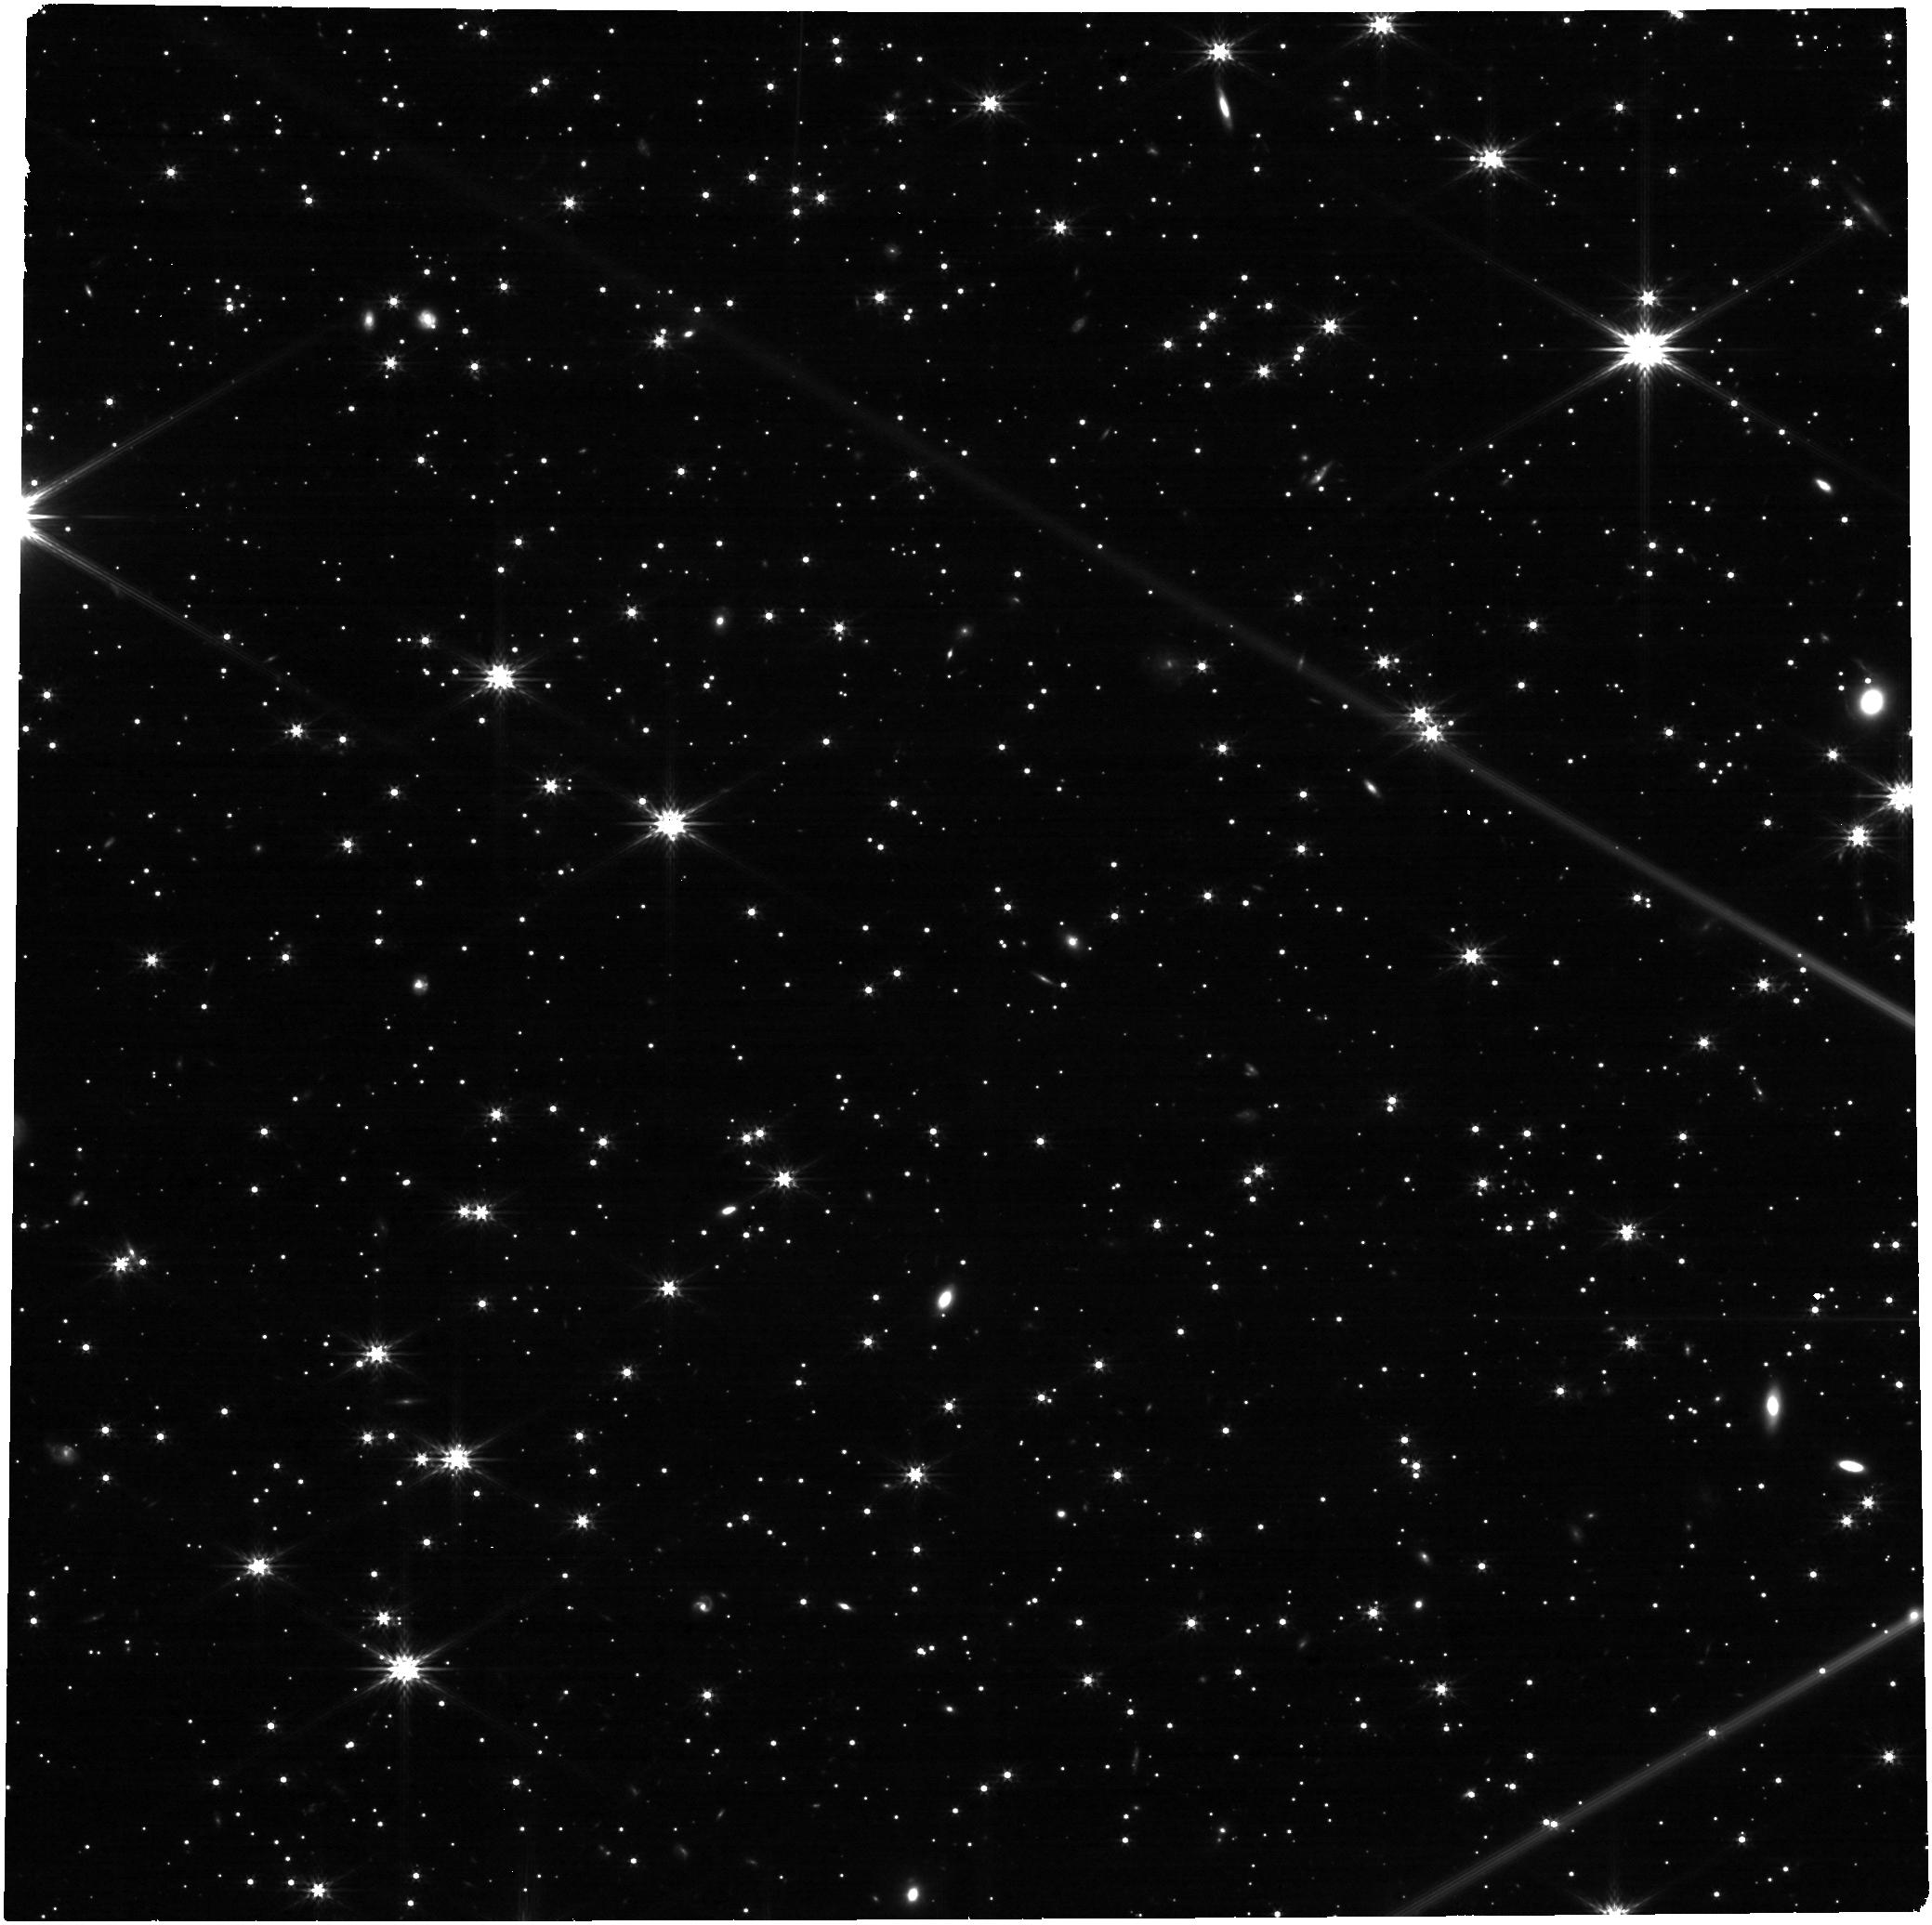
Target: LAWD-66-SOURCE. Instrument: NIRCAM. Filter: F277W. Exposure: 21 min. Observation ID: jw06584-o005_t001_nircam_clear-f277w

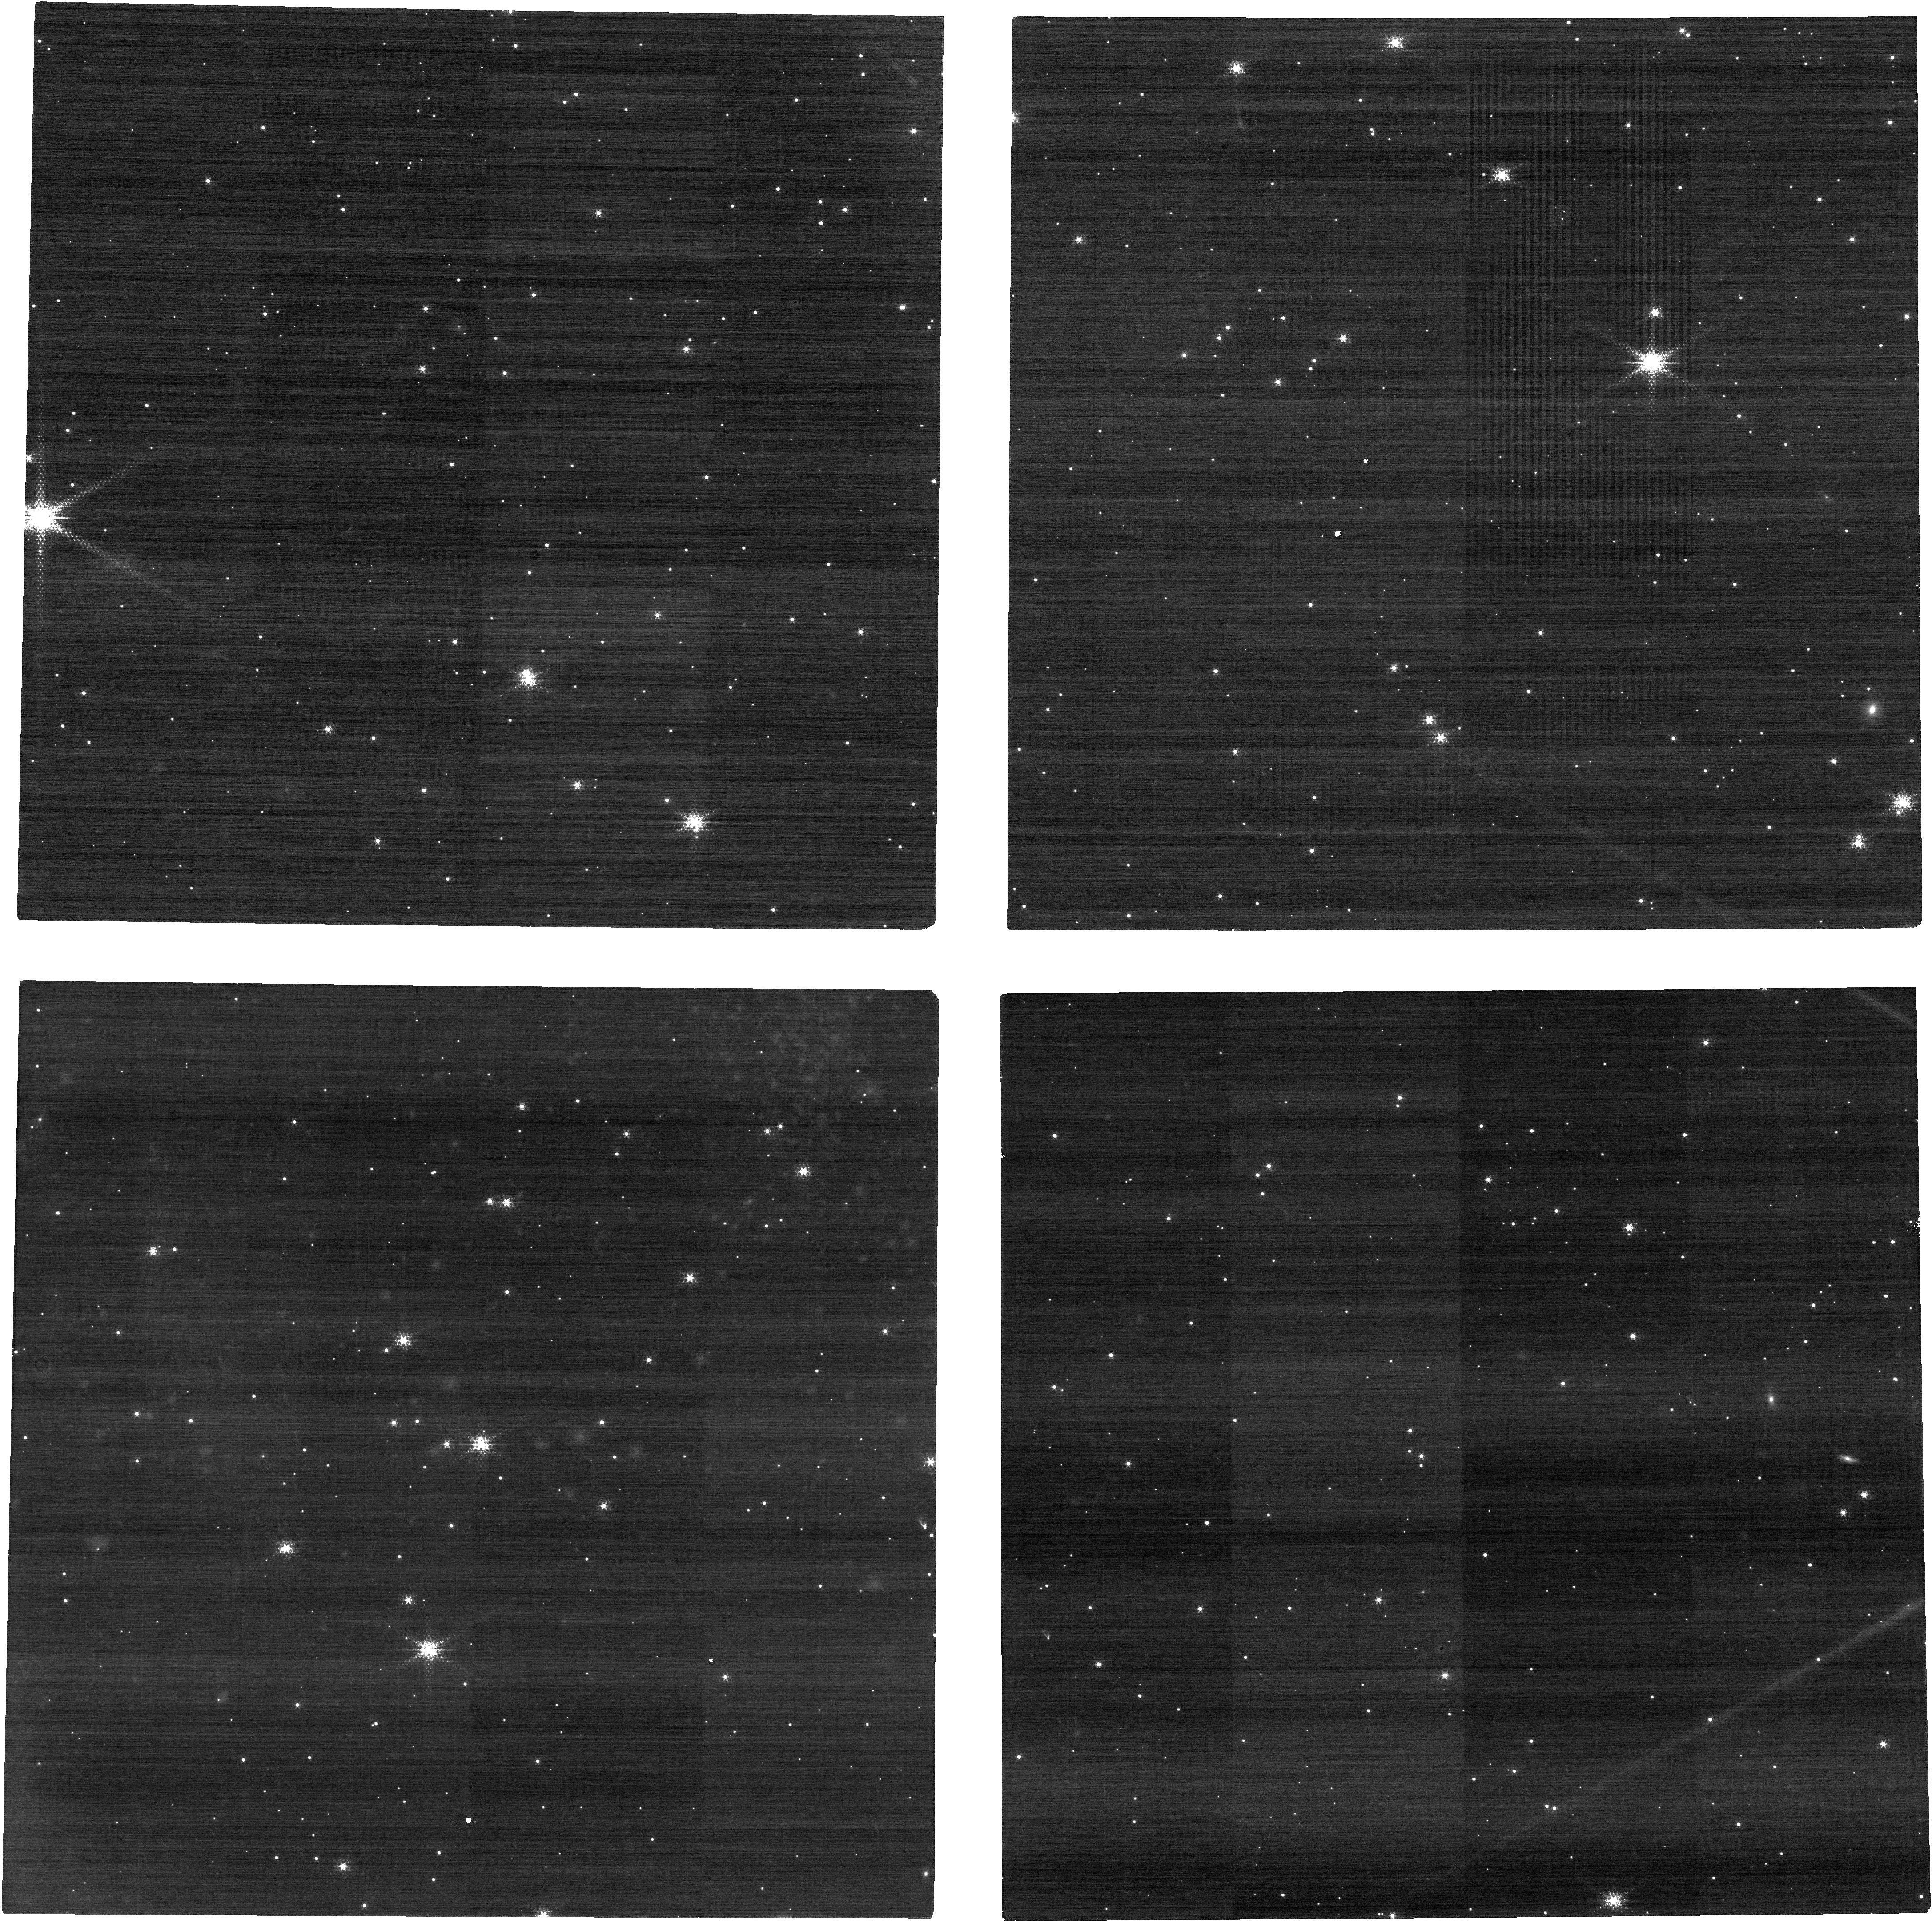
Target: LAWD-66-SOURCE. Instrument: NIRCAM. Filter: F150W2+F164N. Exposure: 21 min. Observation ID: jw06584-o005_t001_nircam_f150w2-f164n

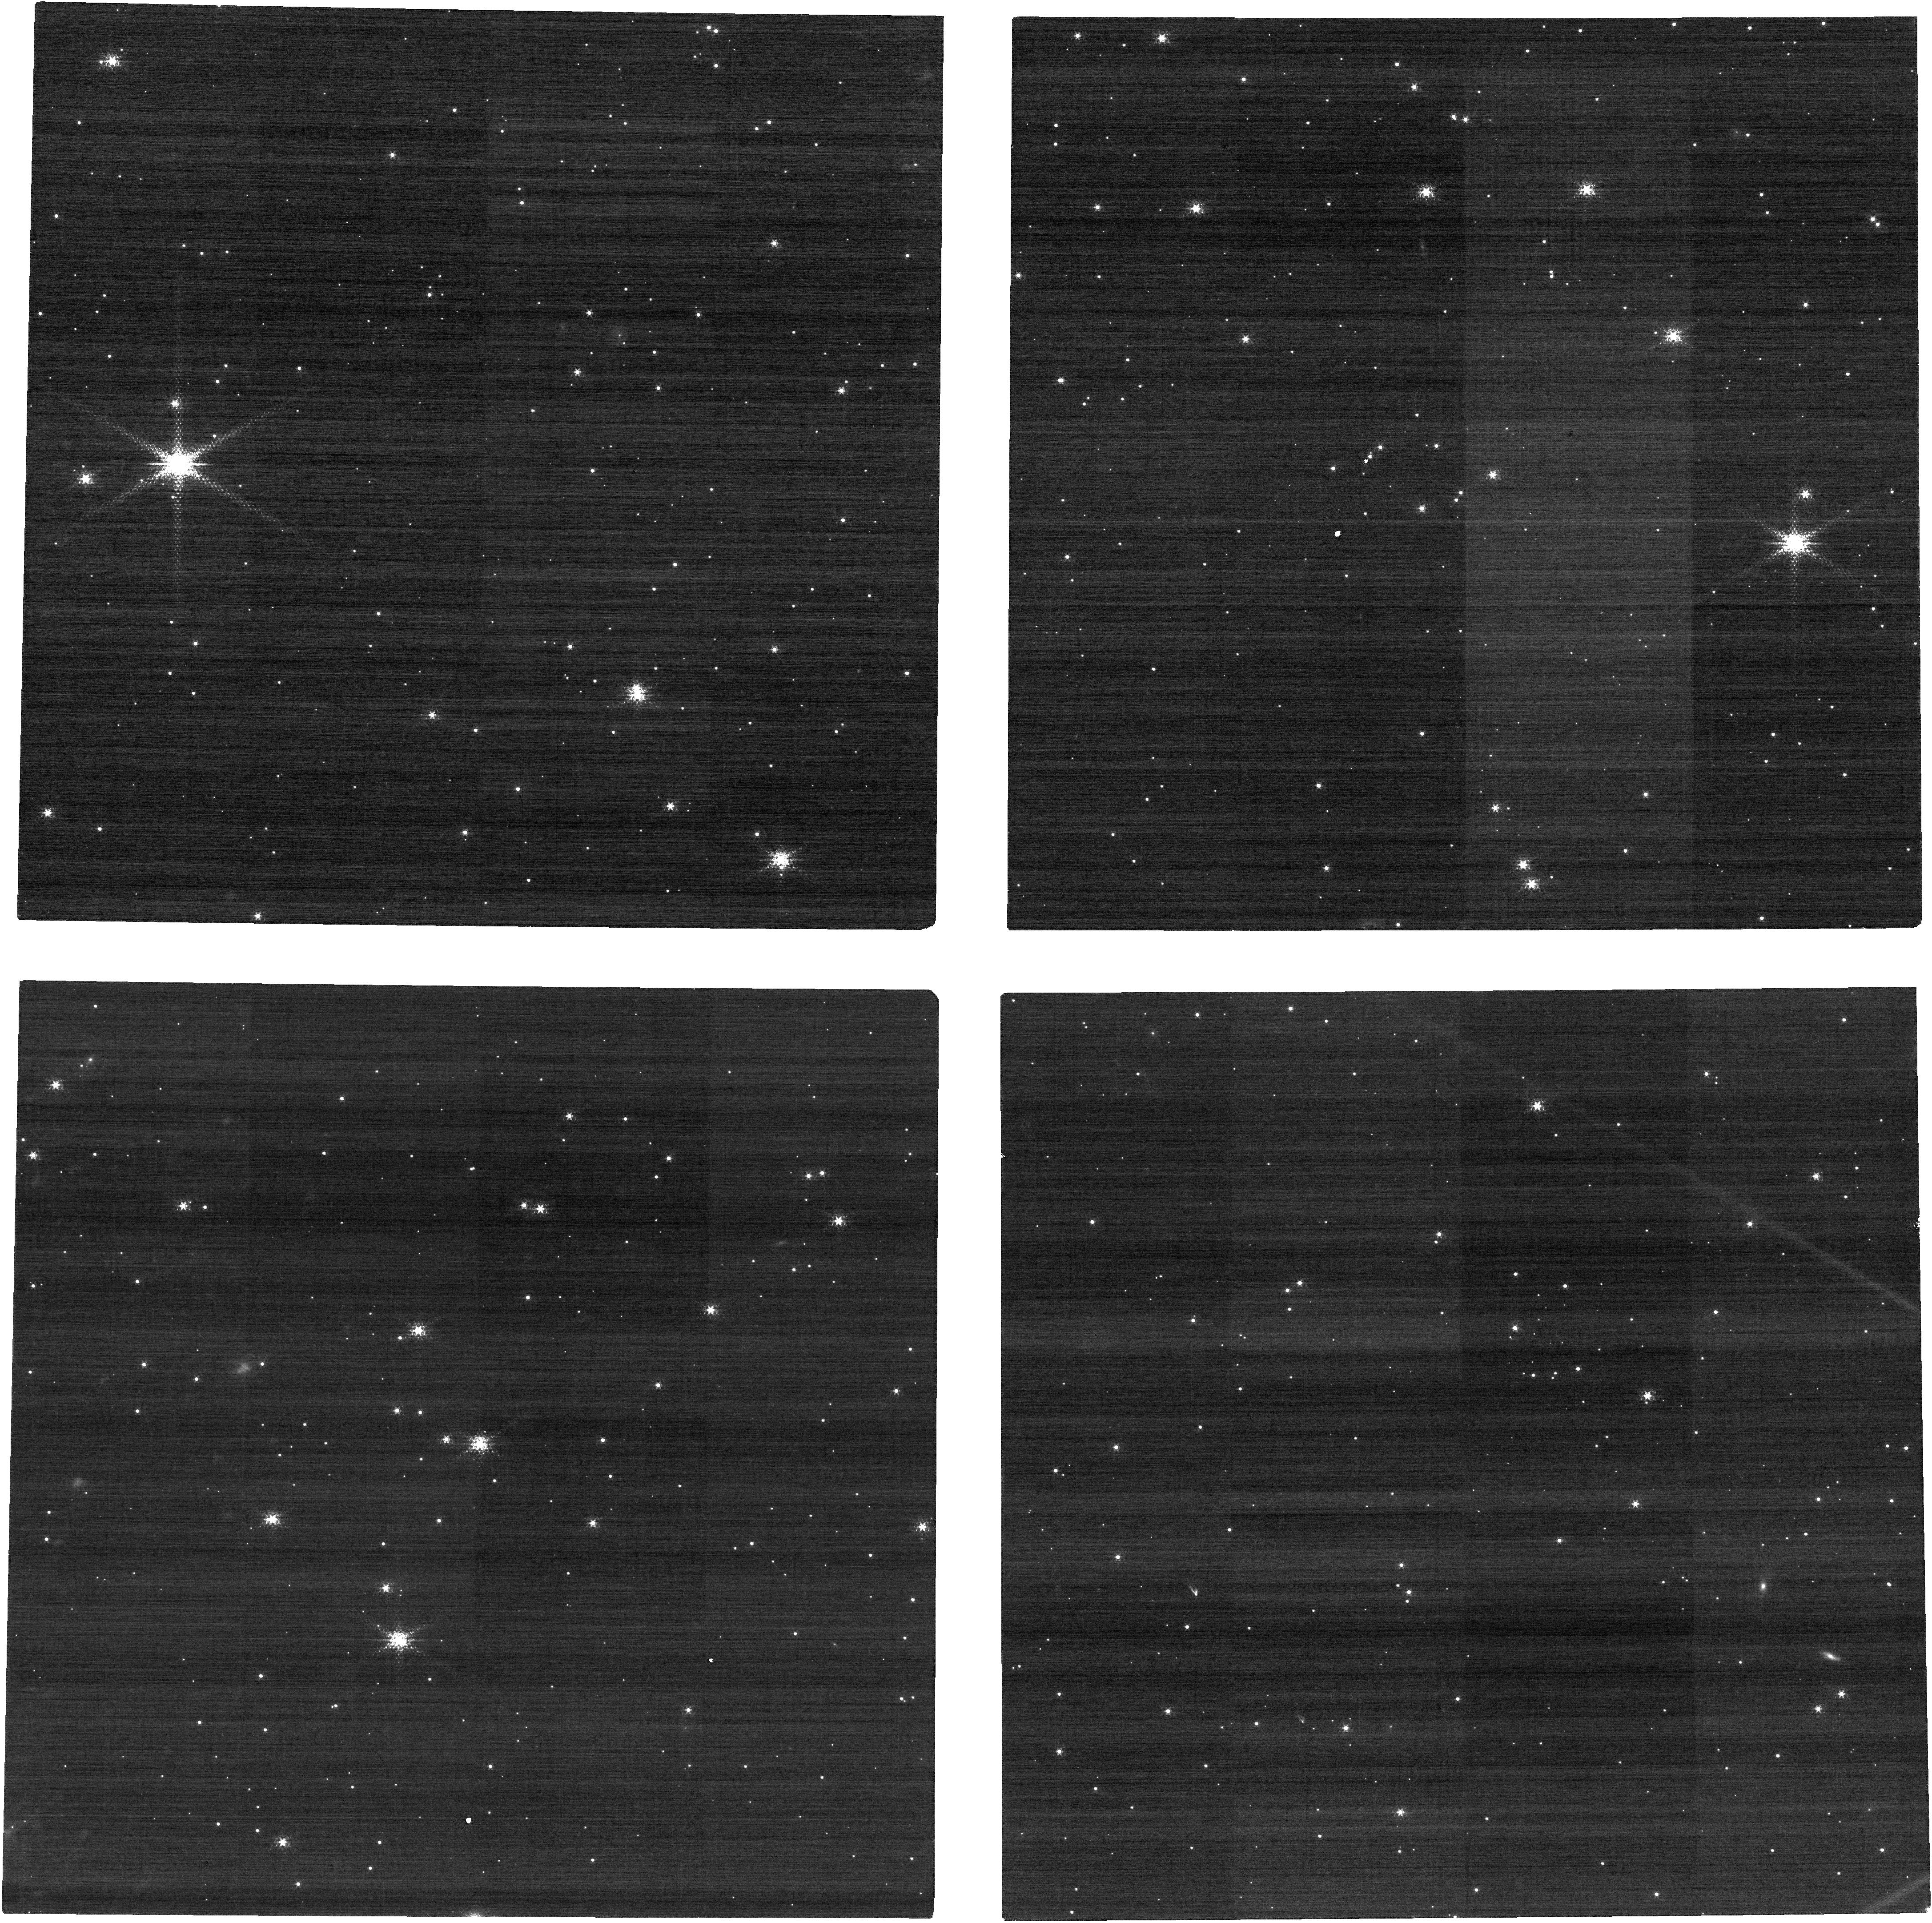
Target: LAWD-66-SOURCE. Instrument: NIRCAM. Filter: F150W2+F164N. Exposure: 21 min. Observation ID: jw06584-o003_t001_nircam_f150w2-f164n

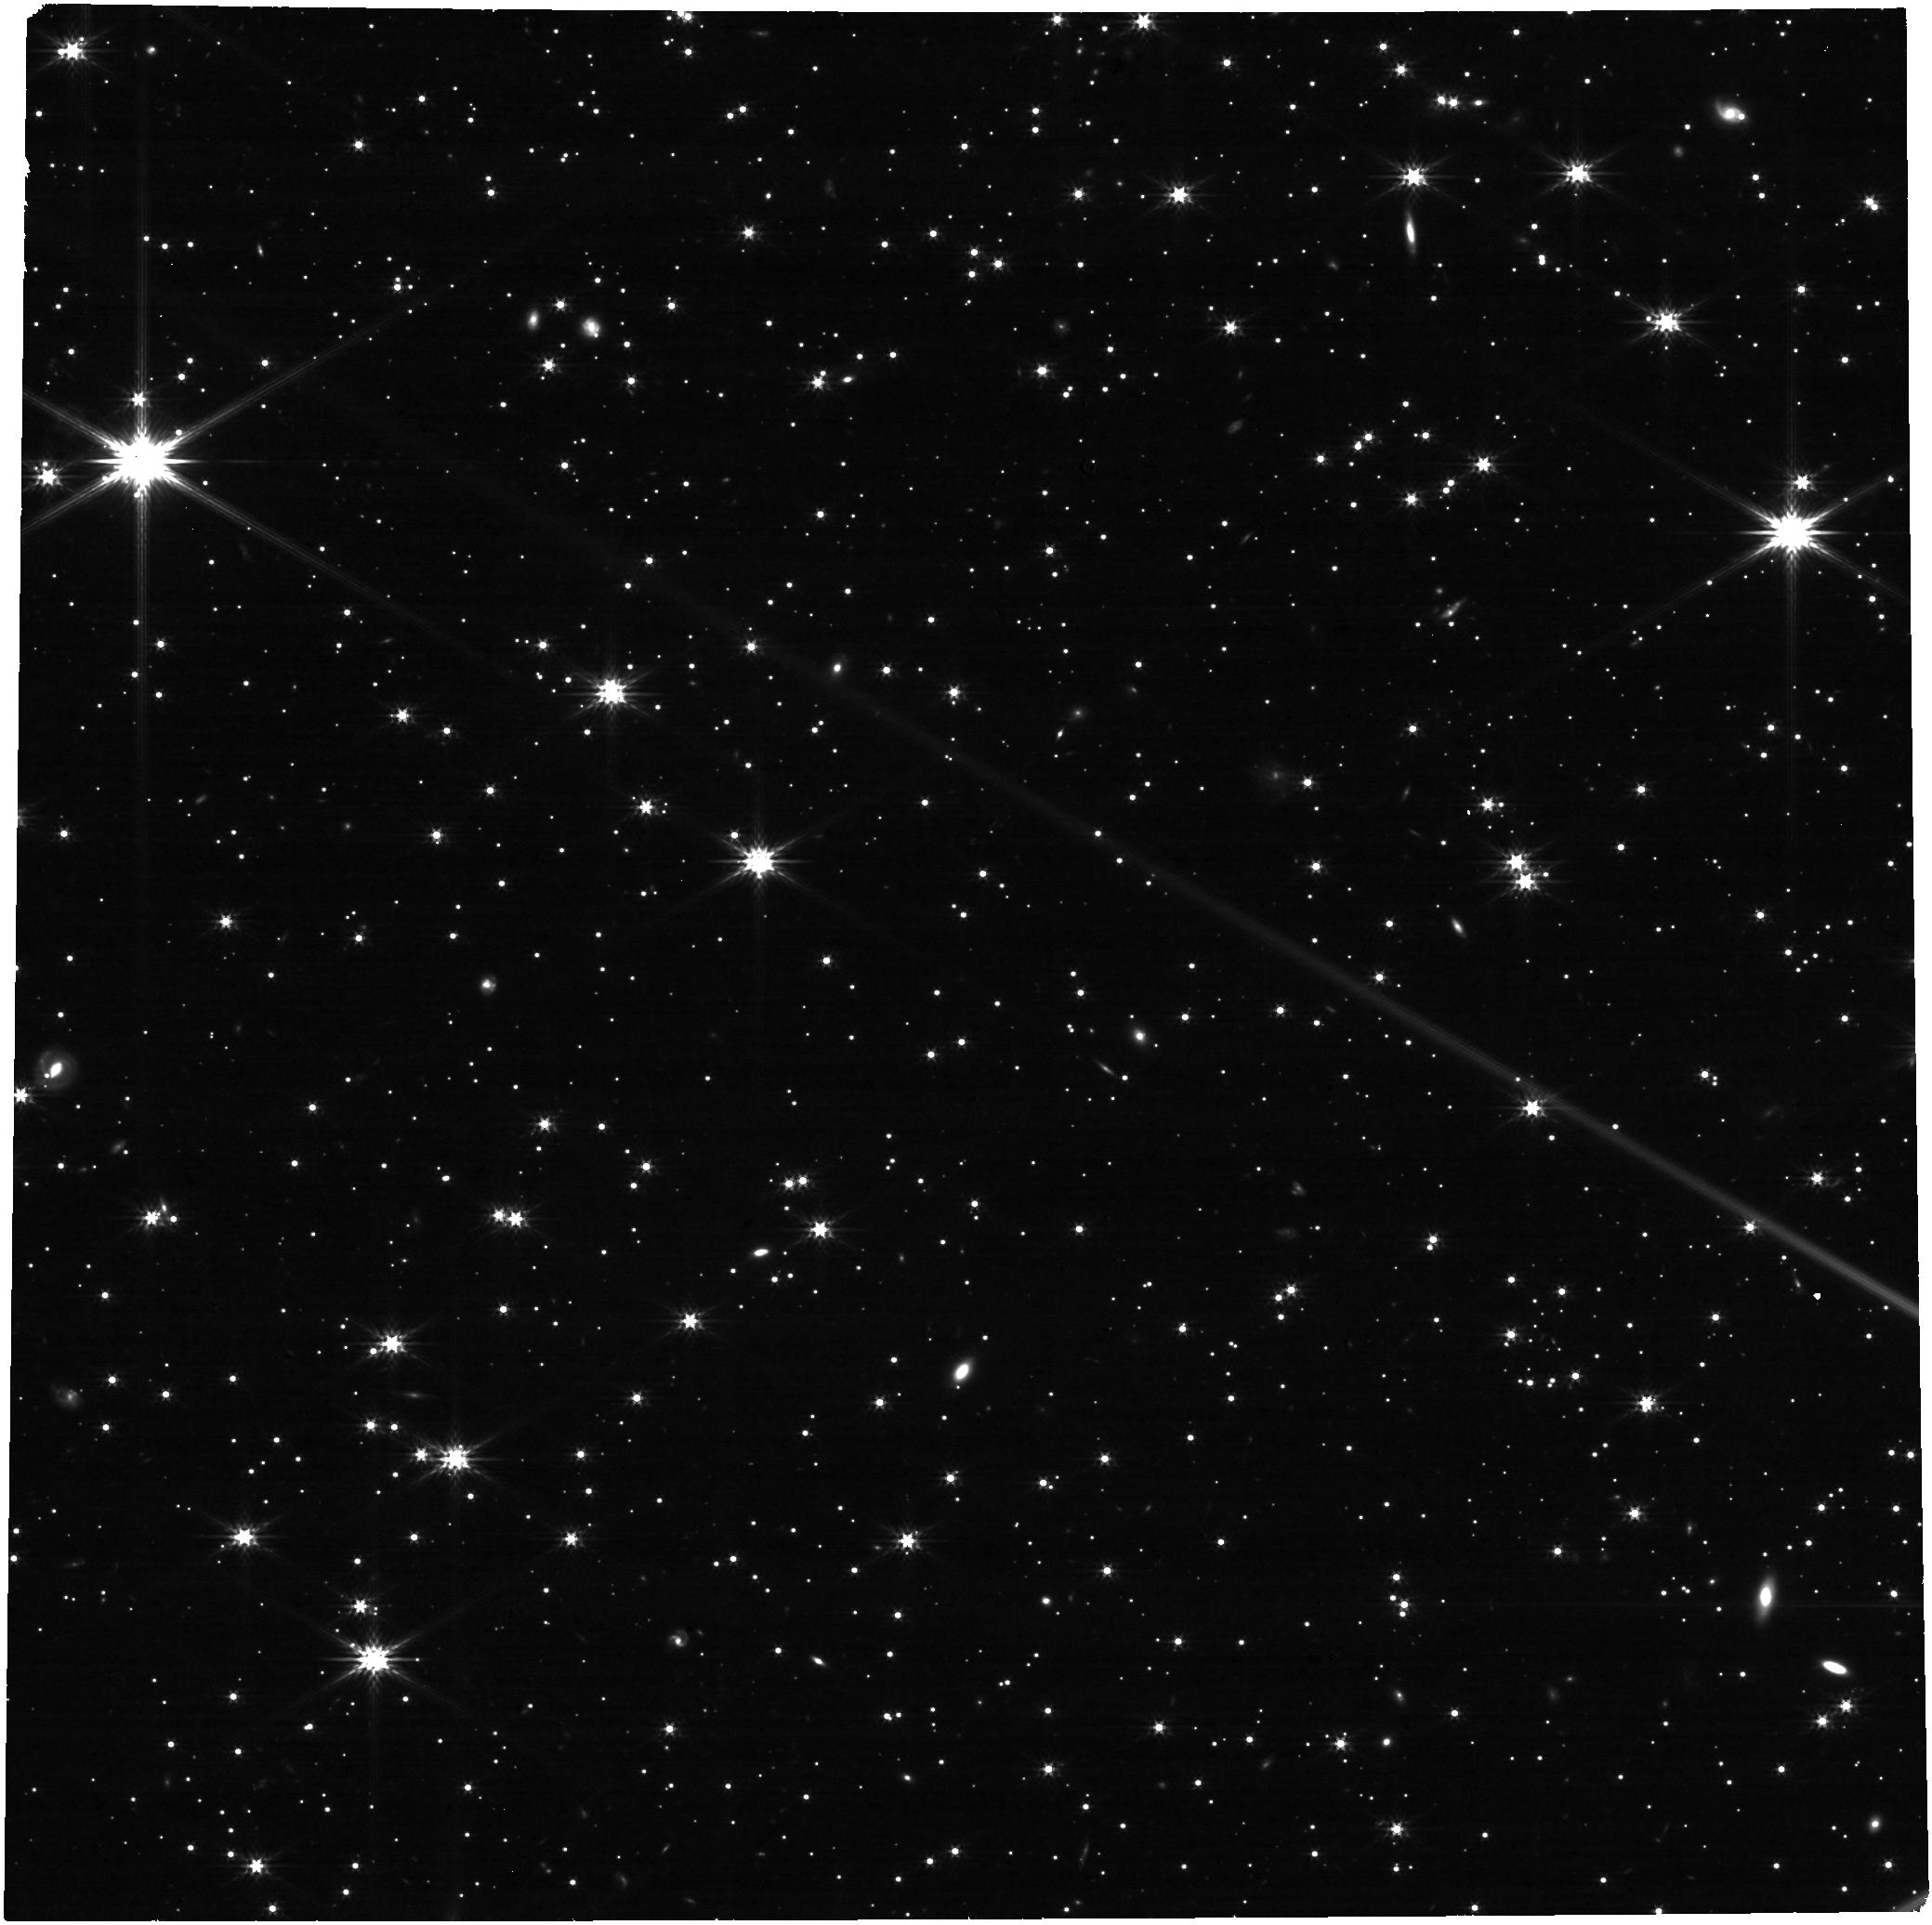
Target: LAWD-66-SOURCE. Instrument: NIRCAM. Filter: F277W. Exposure: 21 min. Observation ID: jw06584-o003_t001_nircam_clear-f277w

Accurate Mass Determination of the Nearby Single White Dwarf L845-70 through Astrometric Microlensing (PI: Sahu, Kailash C.)

Precise masses of white dwarfs (WDs) are needed to understand the astrophysics of this final stage of evolution for the majority of stars. However, there are surprisingly few direct mass measurements for WDs, almost all of them in binaries. A nearby single WD, L 845-70, will pass in front of a background star in 2024, with an impact parameter of only 185 mas. As it passes by, the WD will relativistically deflect the background star's position, providing a rare opportunity to directly measure the WD's mass. The deflection depends only on the known distances and positions of the stars, and on the mass of the WD. Thus astrometry offers a direct method to measure the mass of the WD to high accuracy (~2.5%). High-precision astrometric microlensing was recently used with HST to measure the mass of the WD Stein 2051B--the first application of this technique outside the solar system. We propose JWST/NIRCam imaging to measure the mass of L 845-70. JWST has a considerably higher figure of merit (about a factor of 4) for this project compared to HST because (1) JWST offers a higher spatial resolution, and (2) the brightness contrast between the lens and the source in the near-IR is much more favorable than in the optical. This makes it possible to image the source, lens, and reference stars in the same exposures, rather than compromising the precision due to the short/long sequence needed with HST. Relativistic astrometric microlensing is the only available model-independent method for determining the mass of a single WD. Our measurement will add to the small number of accurate direct mass determinations for WDs--and will be only the second such measurement for an isolated WD.